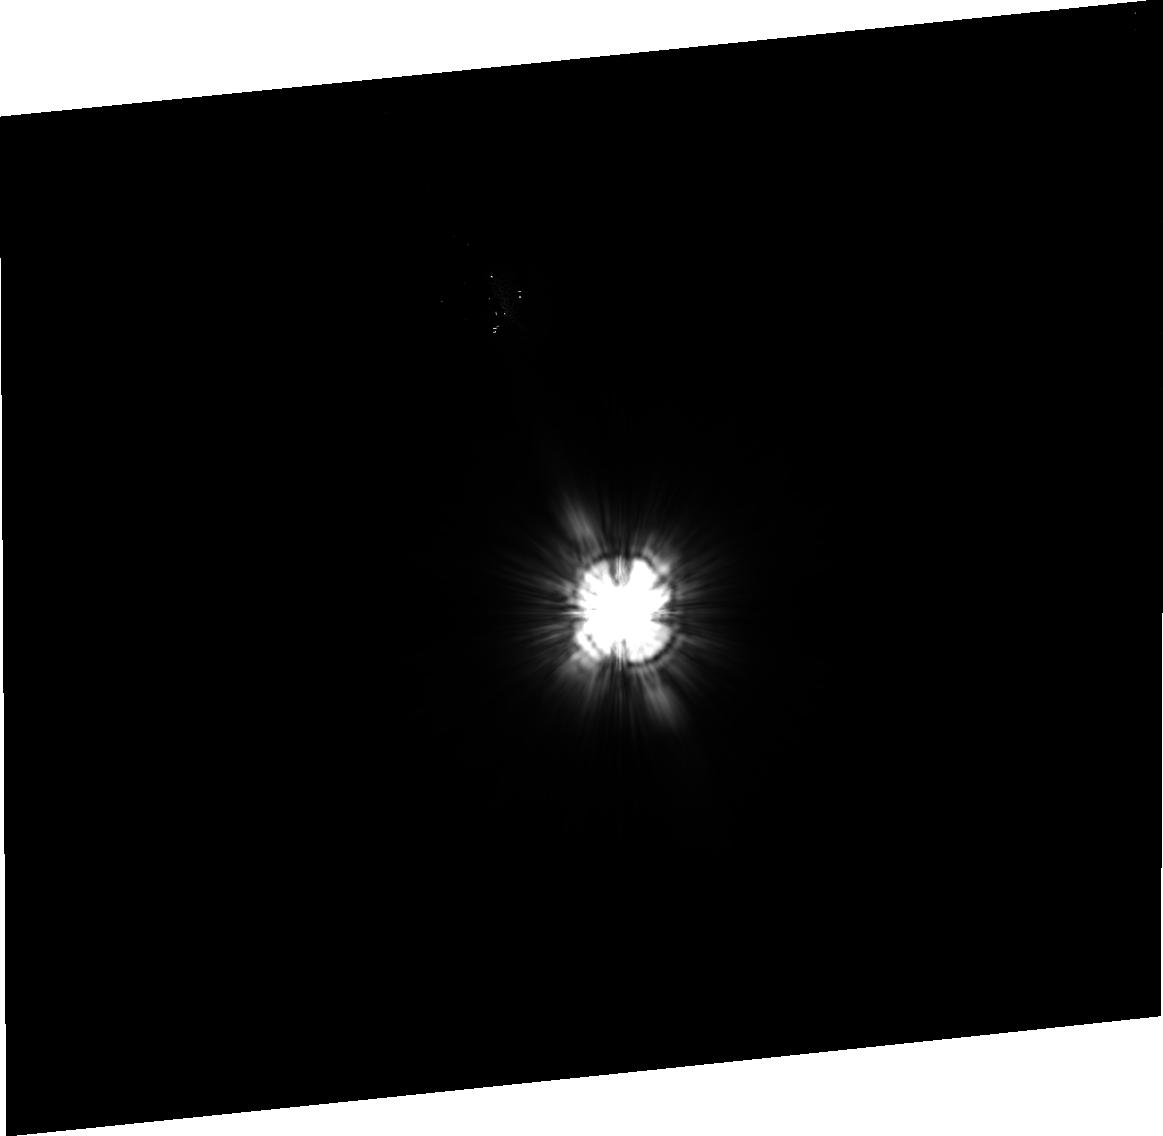
Target: HD-145570. Instrument: ACS/HRC. Filter: F606W. Exposure: 15 min. Observation ID: j8e722040

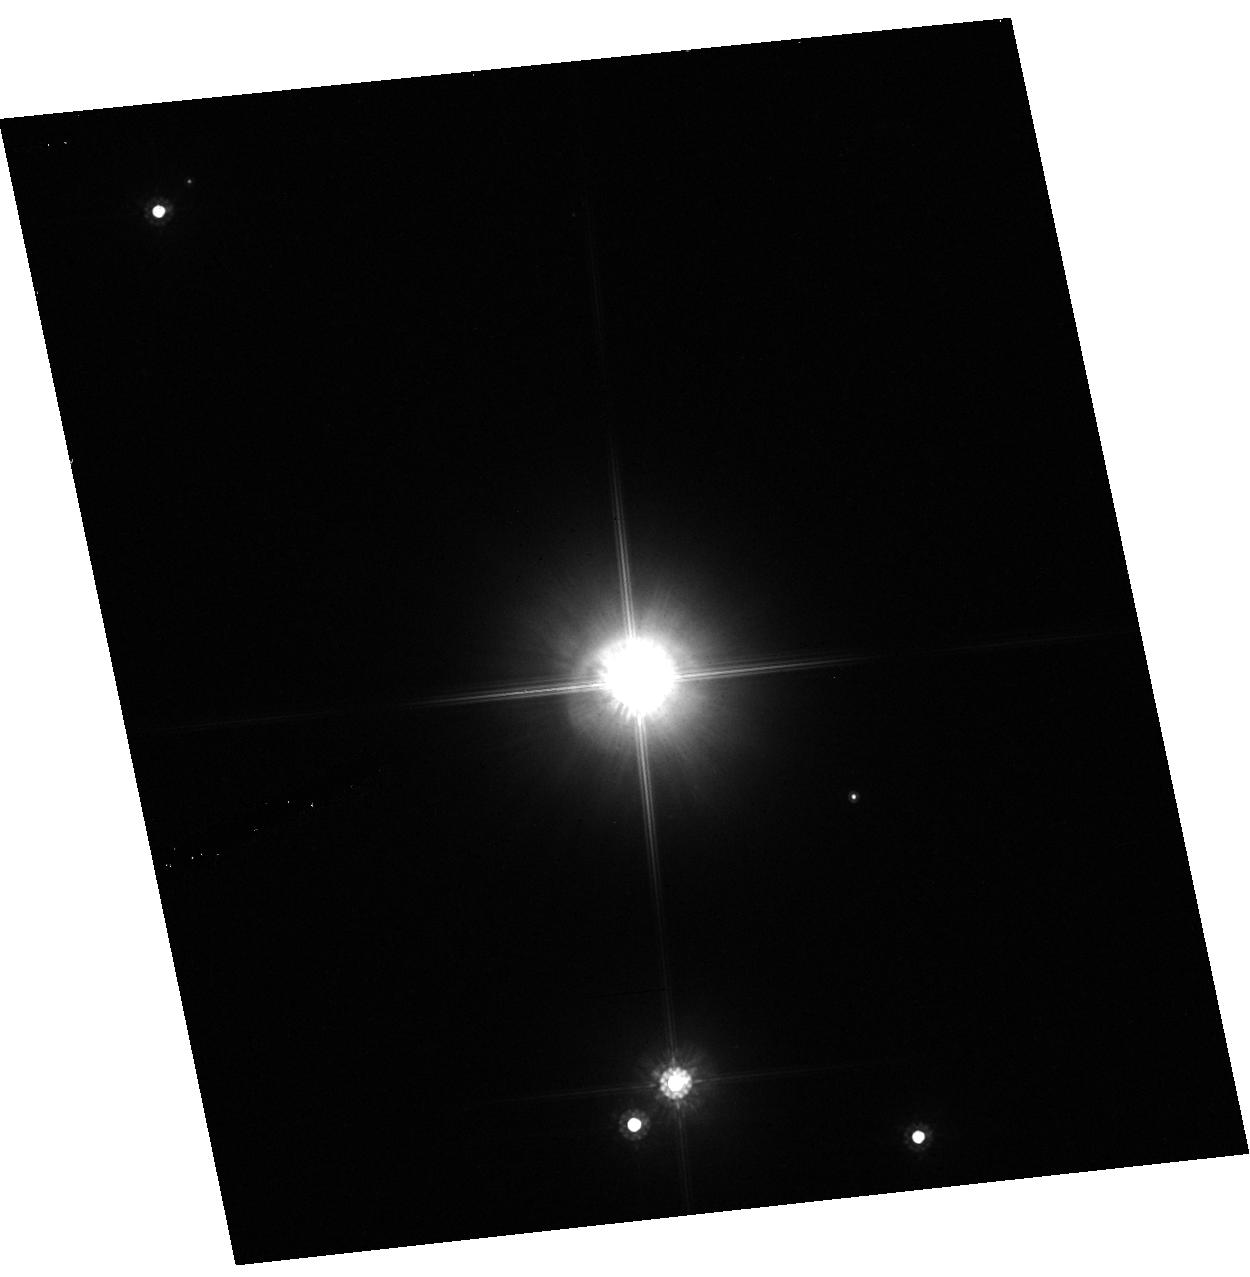
Target: GG-TAU. Instrument: ACS/HRC. Filter: F814W. Exposure: 9 min. Observation ID: hst_9295_06_acs_hrc_f814w_j8e706

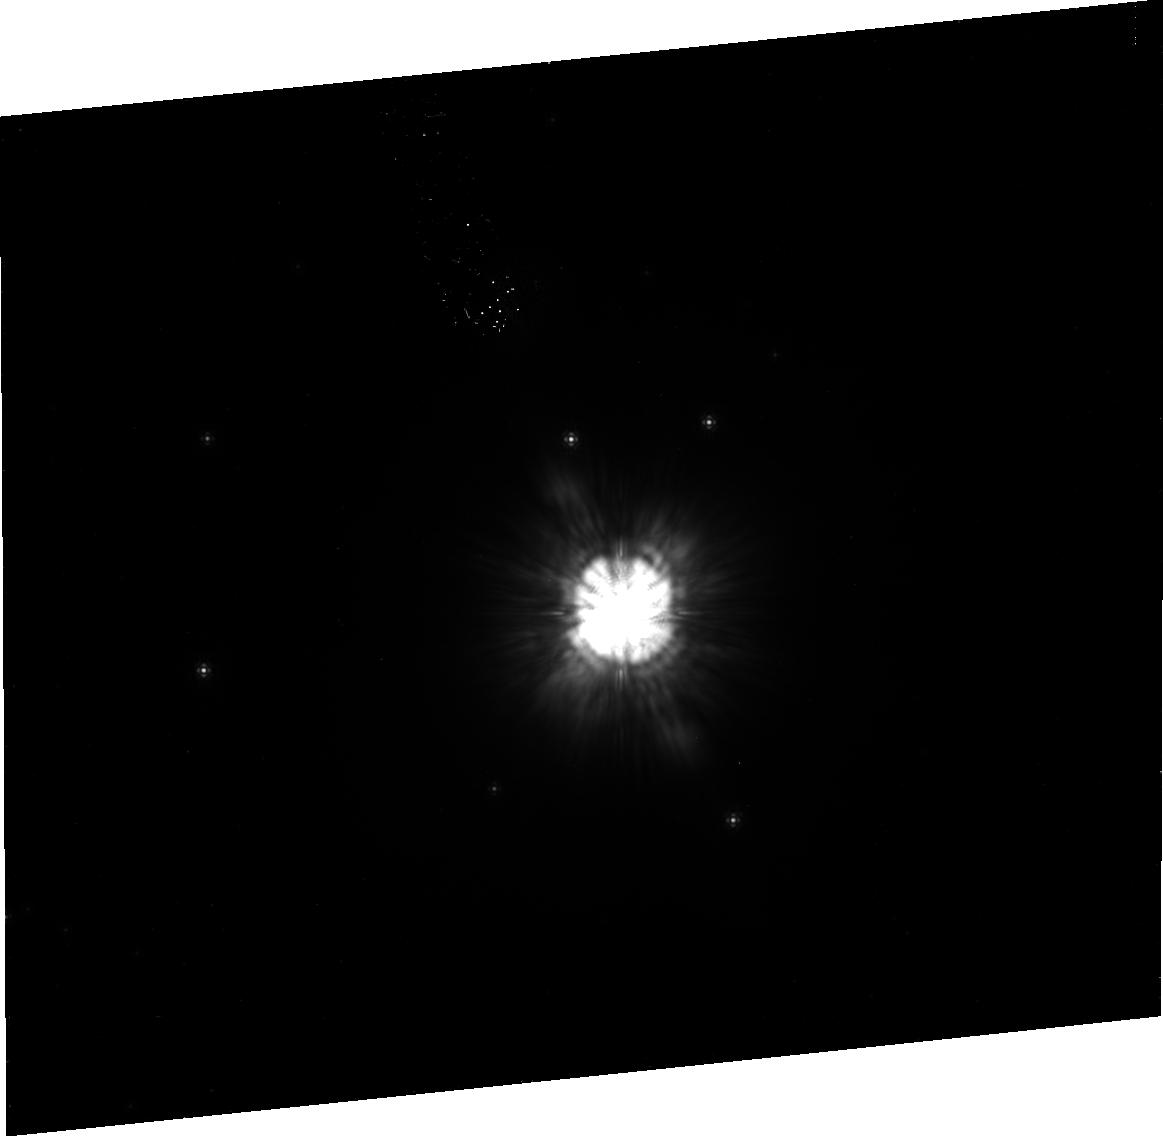
Target: HD-100546. Instrument: ACS/HRC. Filter: F814W. Exposure: 39 min. Observation ID: j8e730020

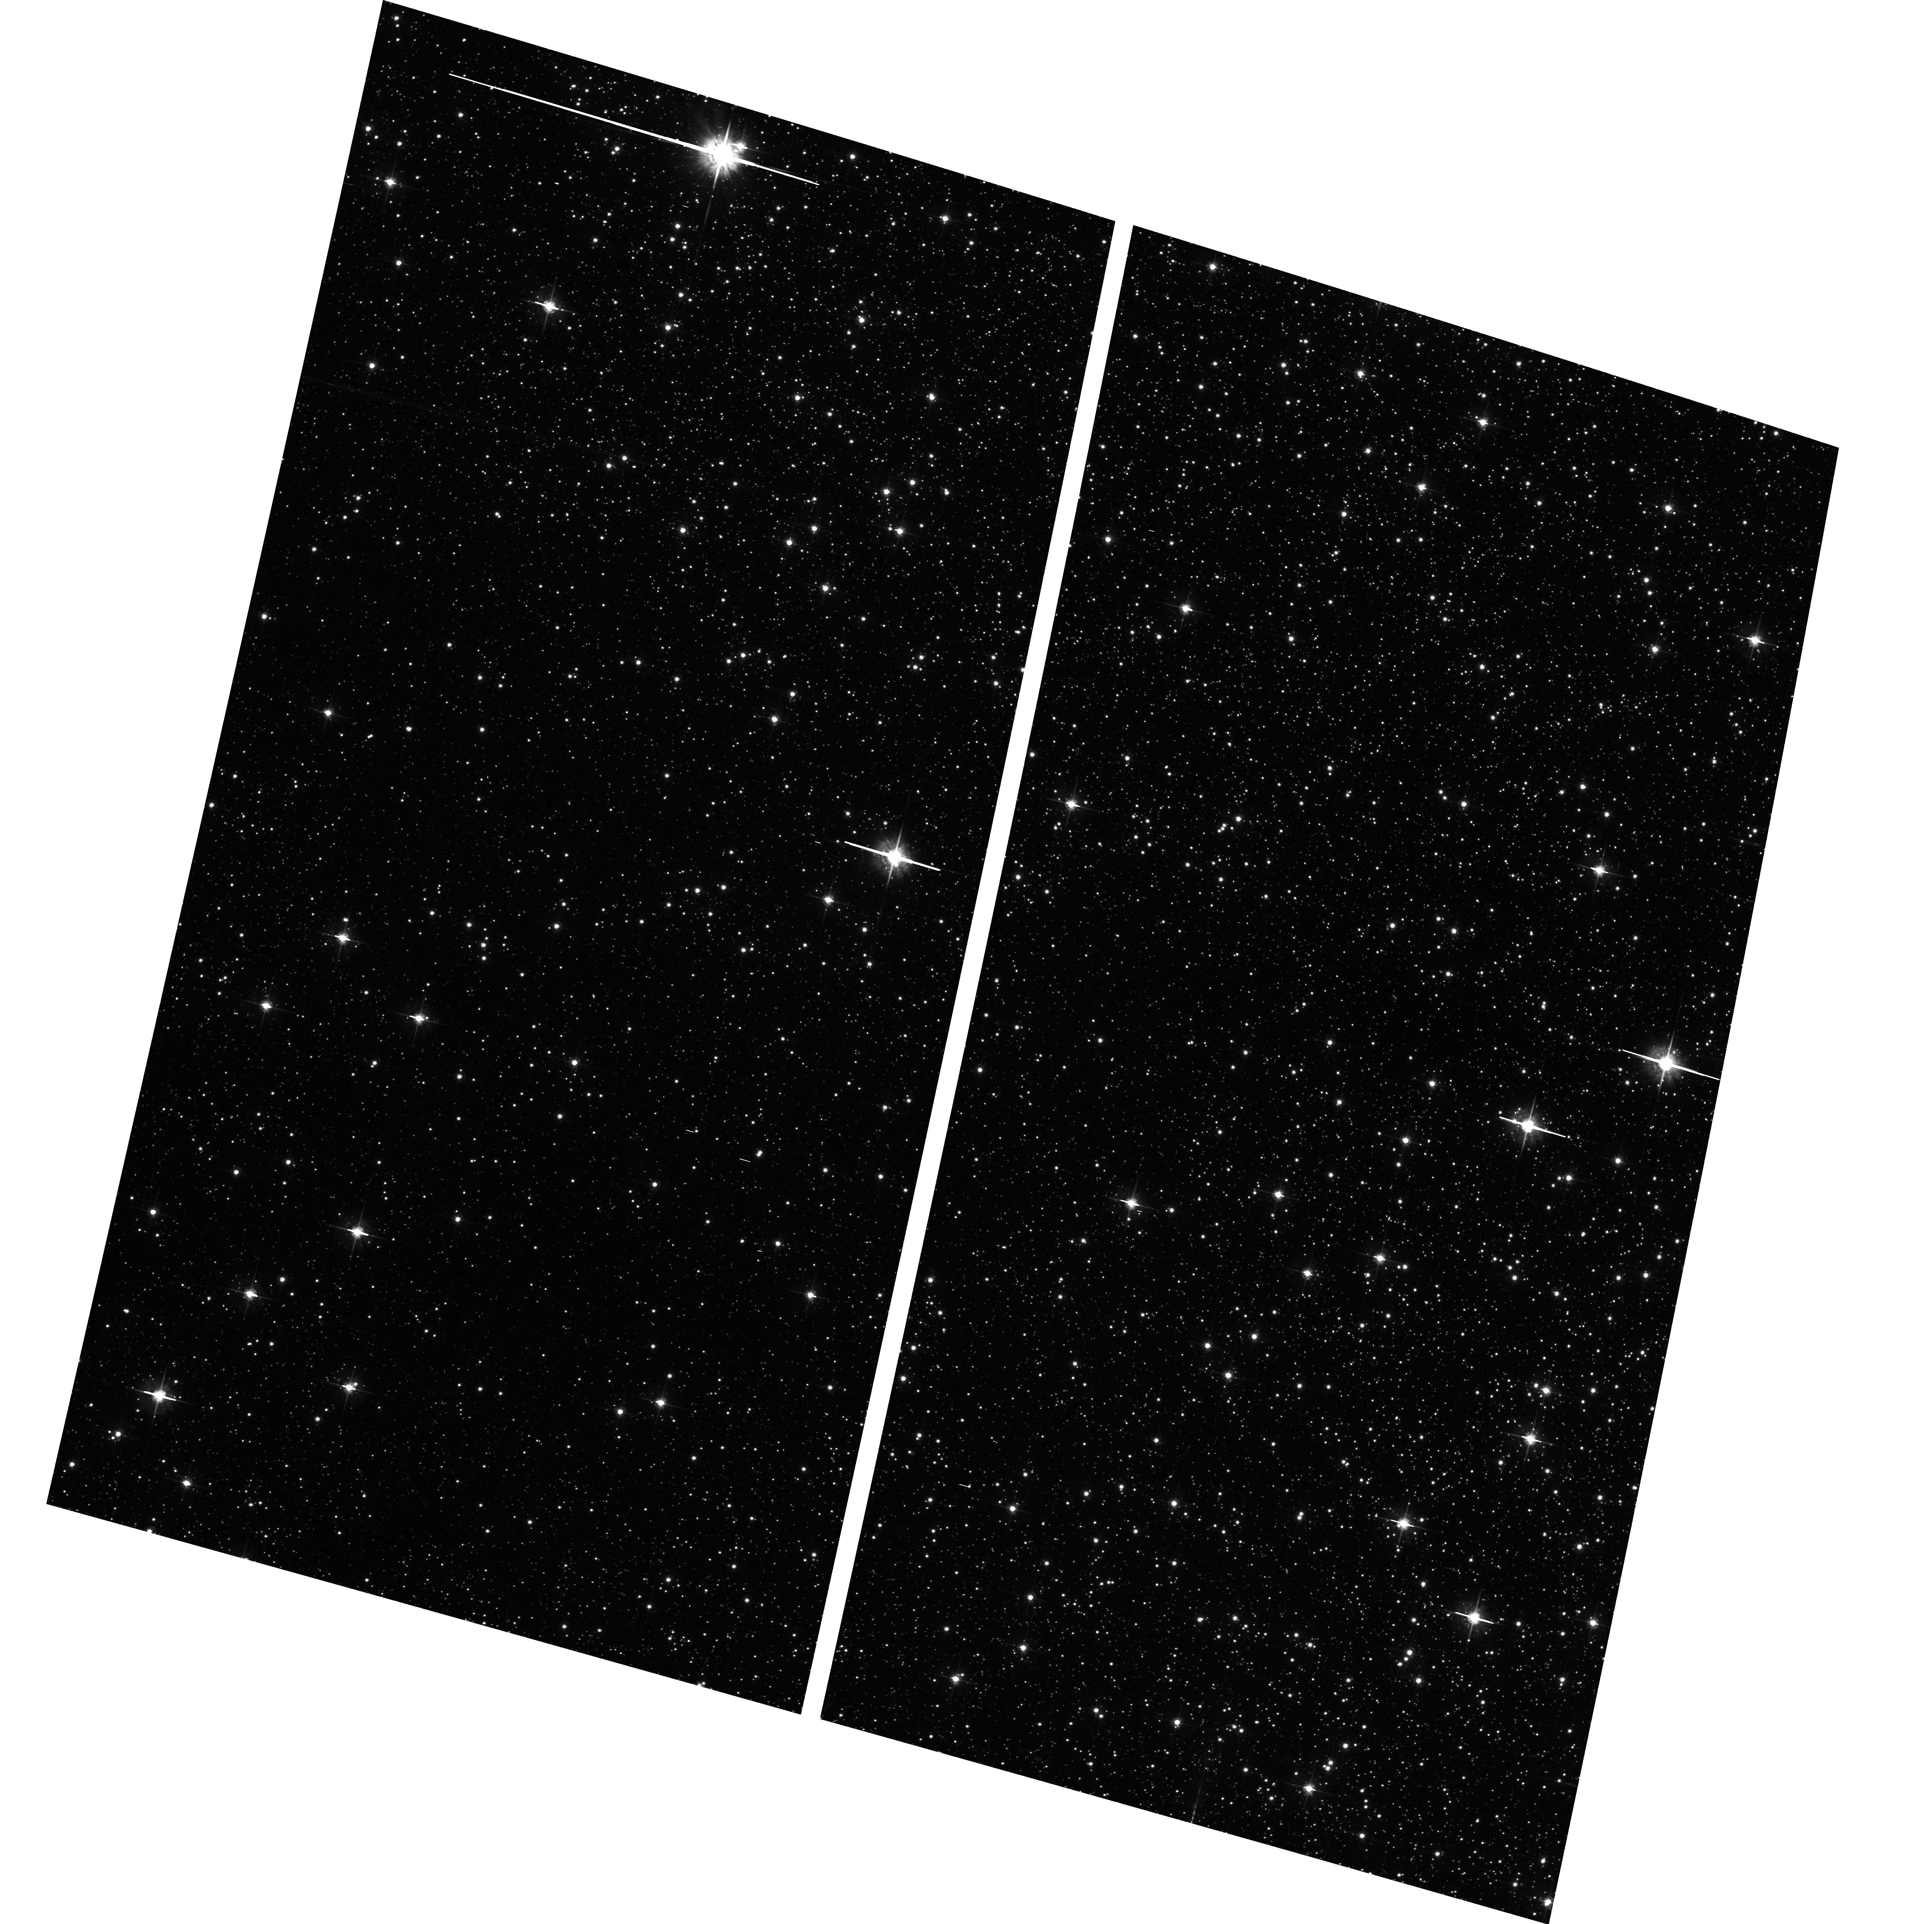
Target: field at RA 269.089°, Dec -21.956°. Instrument: ACS/WFC. Filter: F625W. Exposure: 34 min. Observation ID: hst_9295_20_acs_wfc_f625w_j8e720

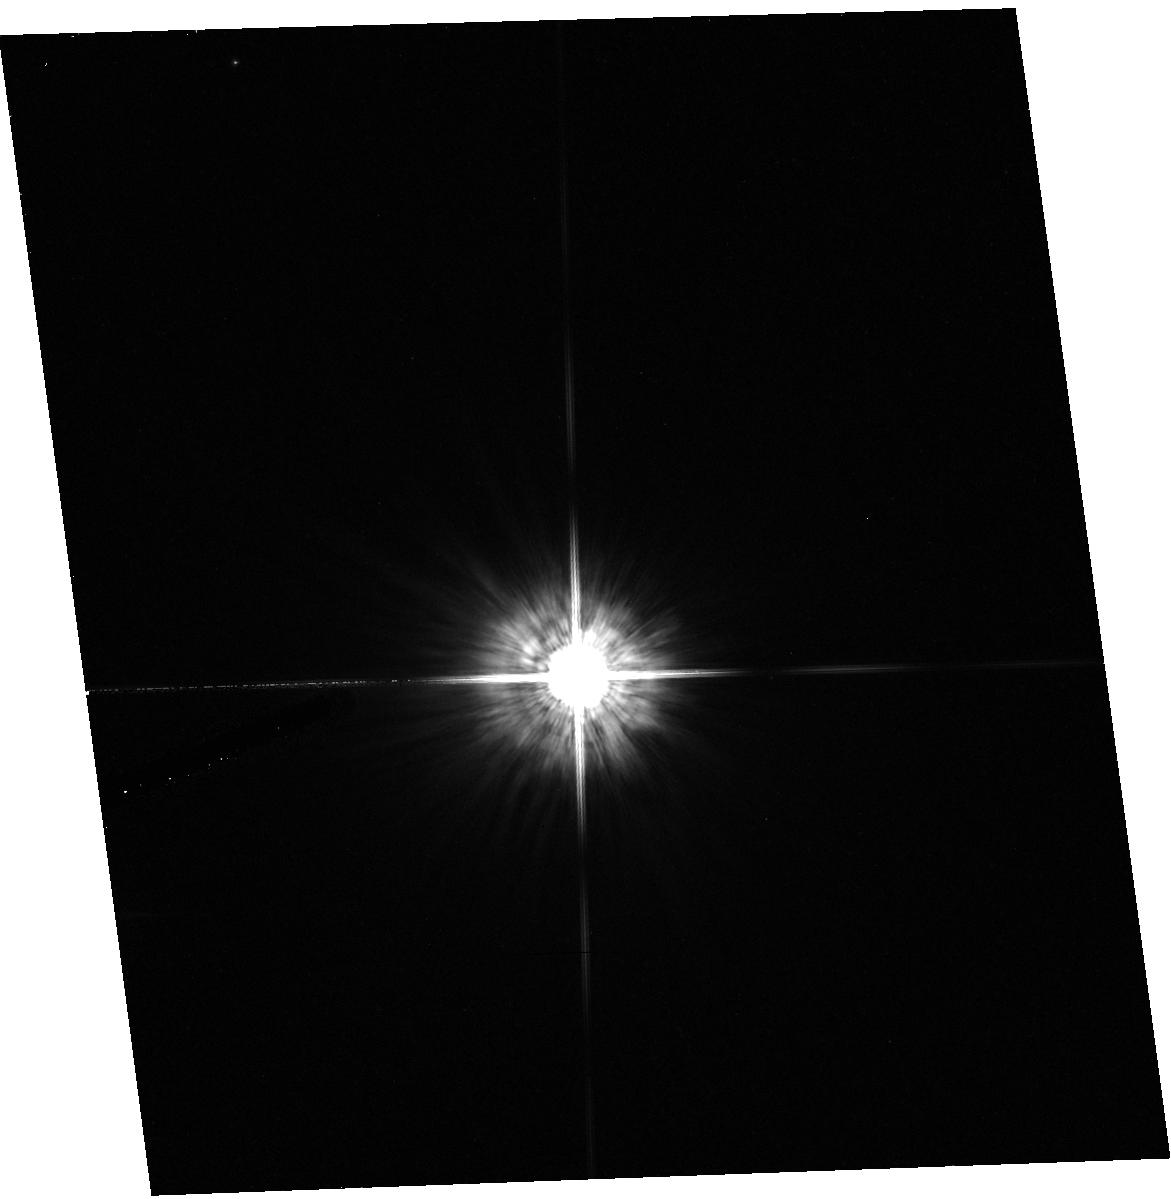
Target: HD260655. Instrument: ACS/HRC. Filter: F555W. Exposure: 17 min. Observation ID: hst_9295_07_acs_hrc_f555w_j8e707

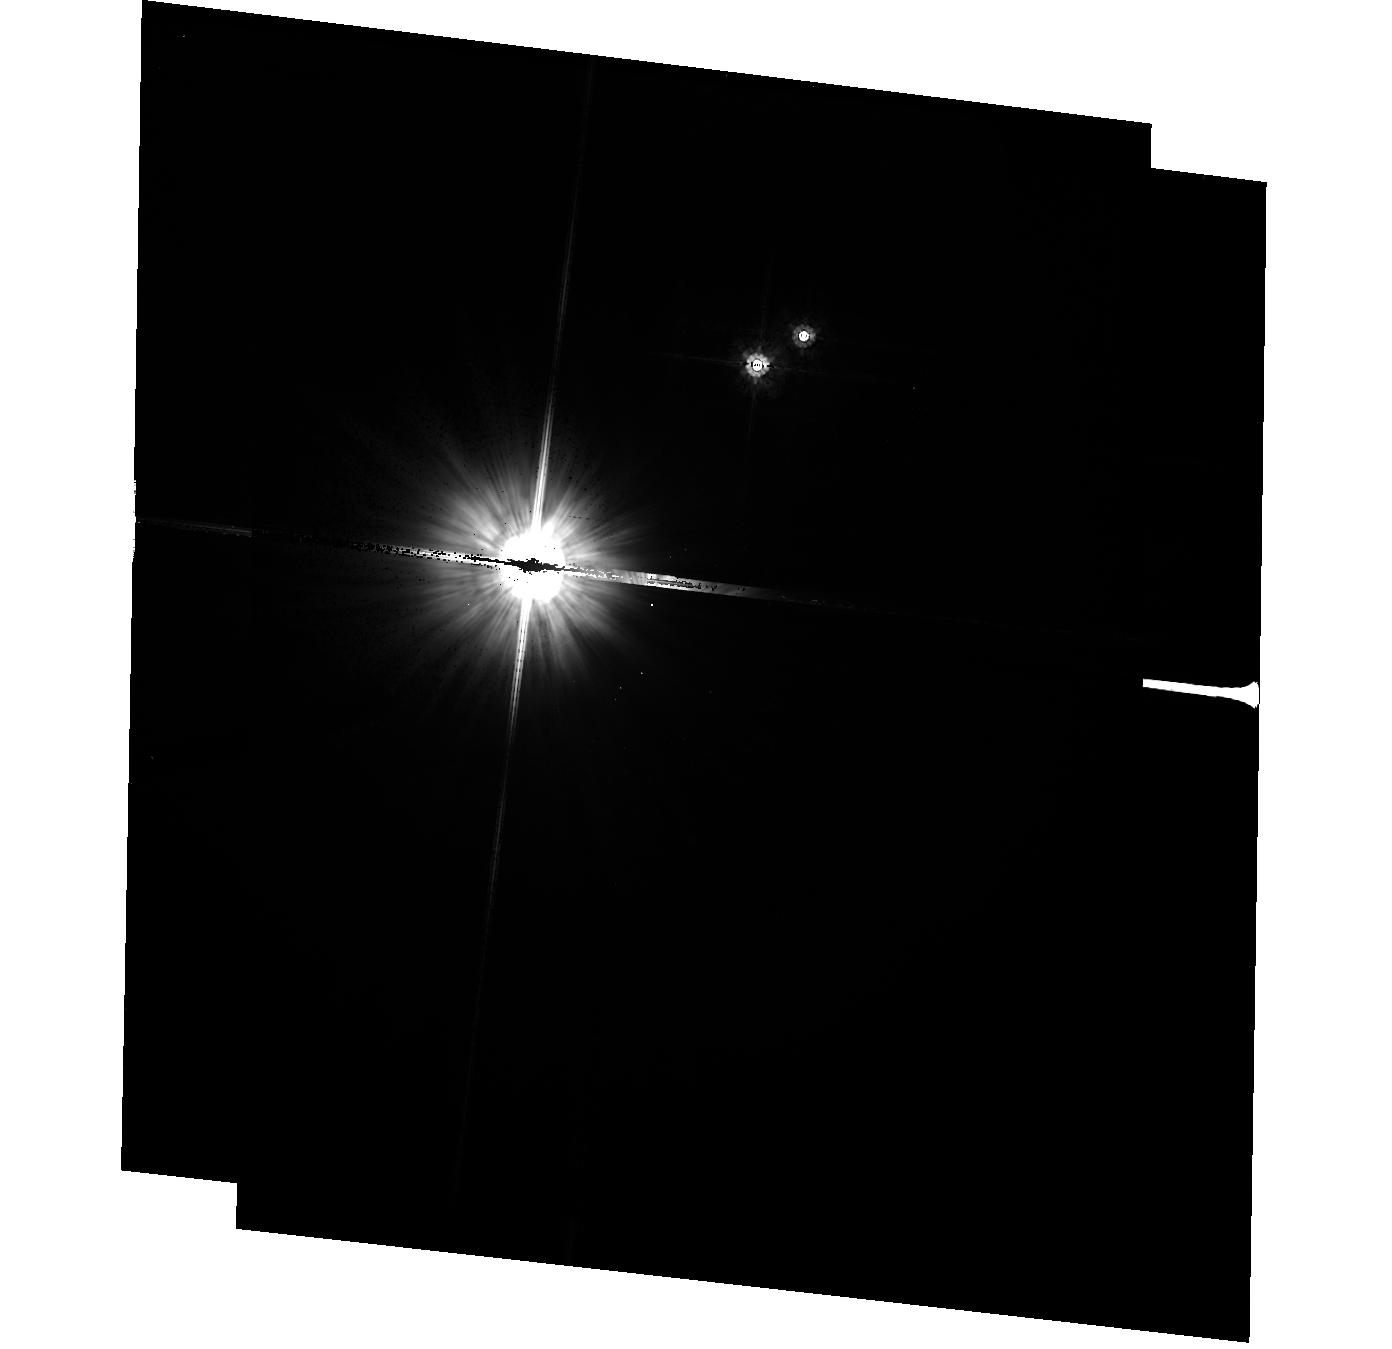
Target: HD-141569. Instrument: ACS/HRC. Filter: F606W. Exposure: 23 min. Observation ID: hst_9295_10_acs_hrc_f606w_j8e710

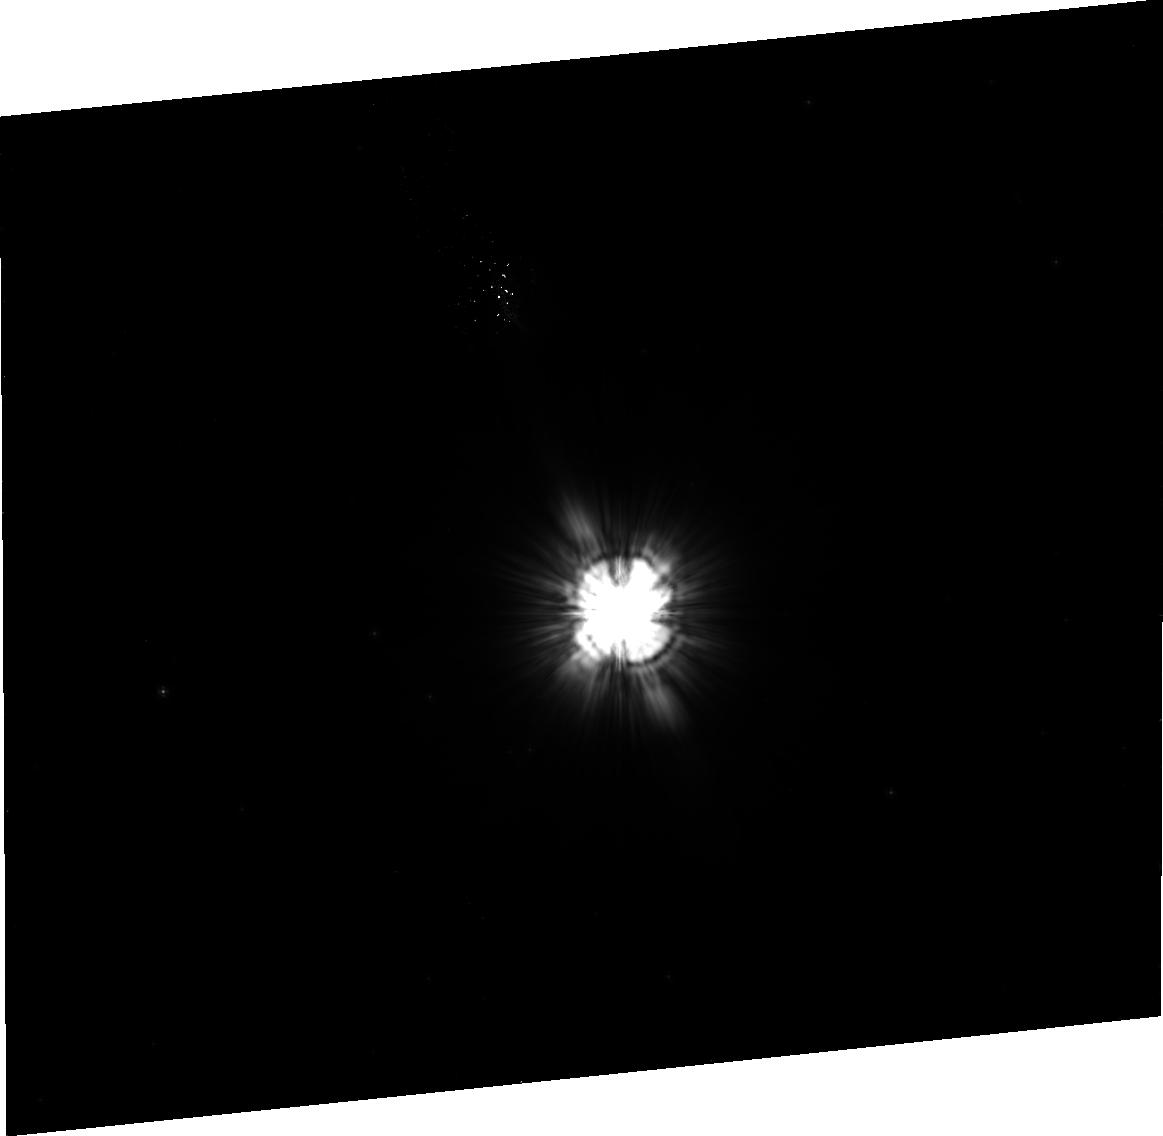
Target: HD-163296. Instrument: ACS/HRC. Filter: F606W. Exposure: 39 min. Observation ID: j8e720040

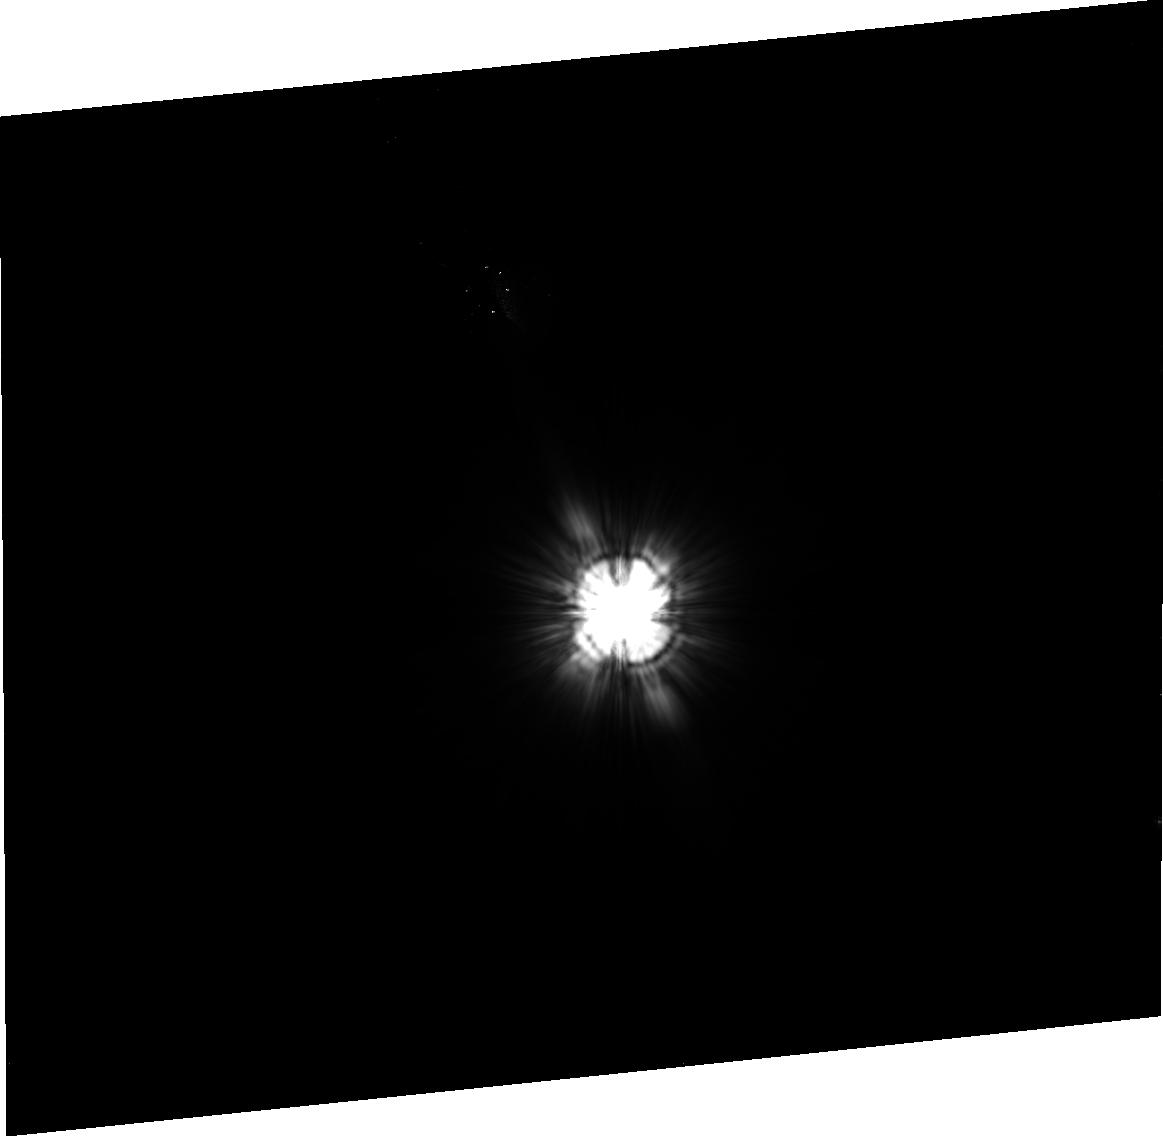
Target: HD-129433. Instrument: ACS/HRC. Filter: F606W. Exposure: 17 min. Observation ID: j8e732040

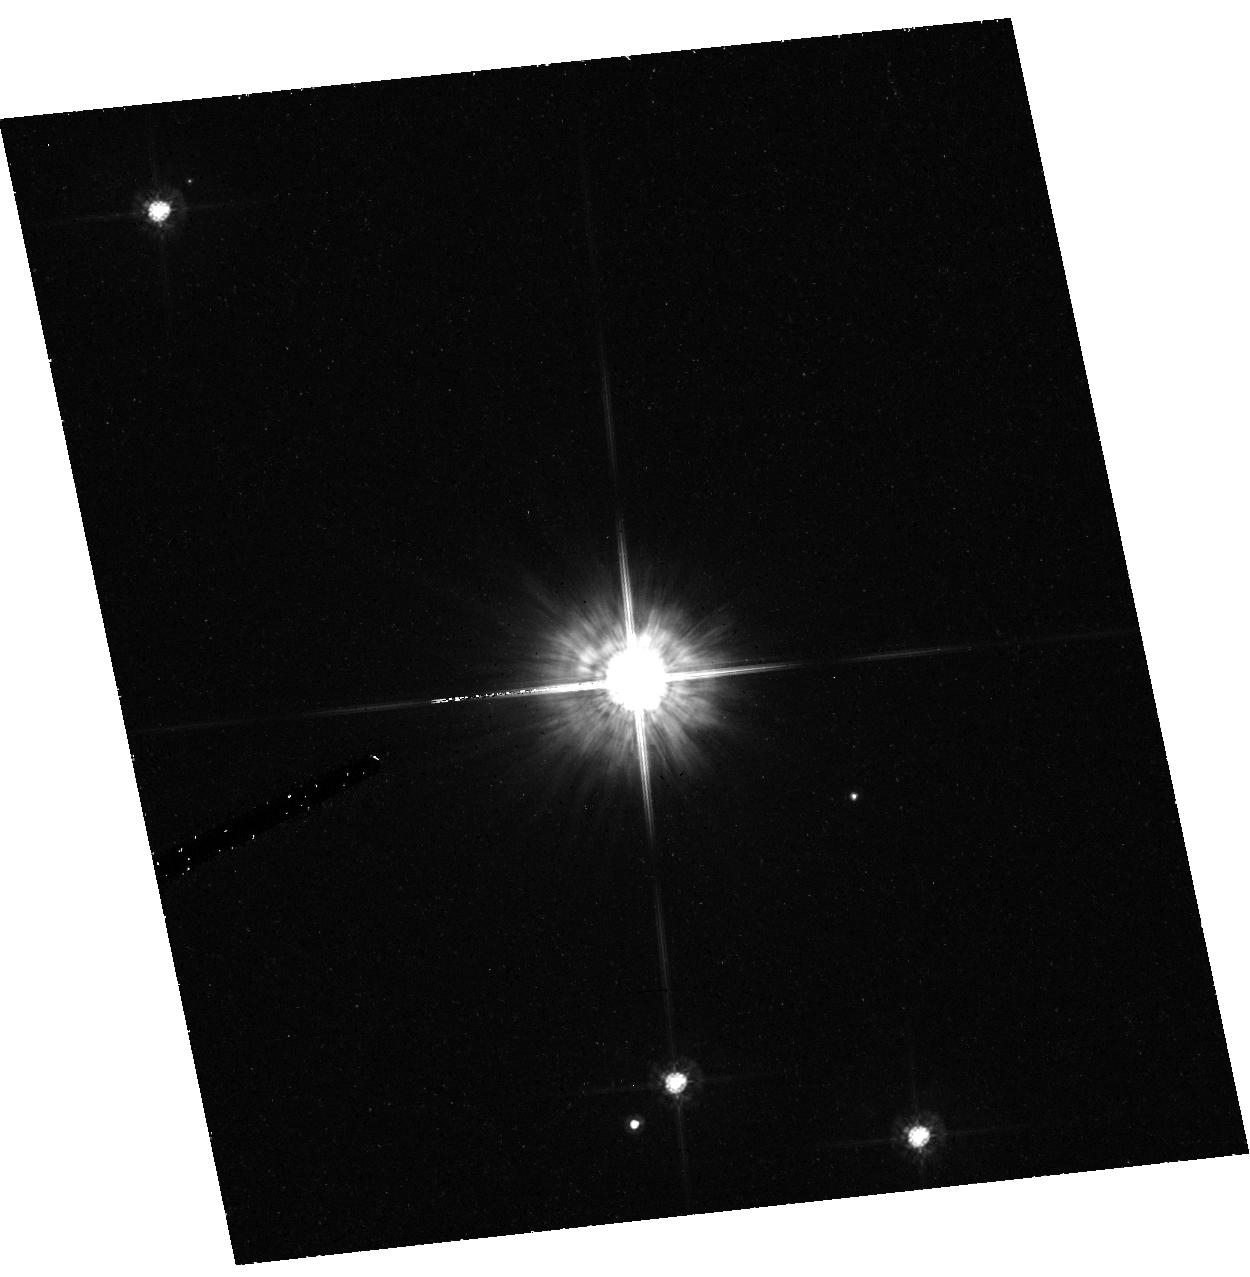
Target: GG-TAU. Instrument: ACS/HRC. Filter: F555W. Exposure: 1.1 h. Observation ID: hst_9295_06_acs_hrc_f555w_j8e706

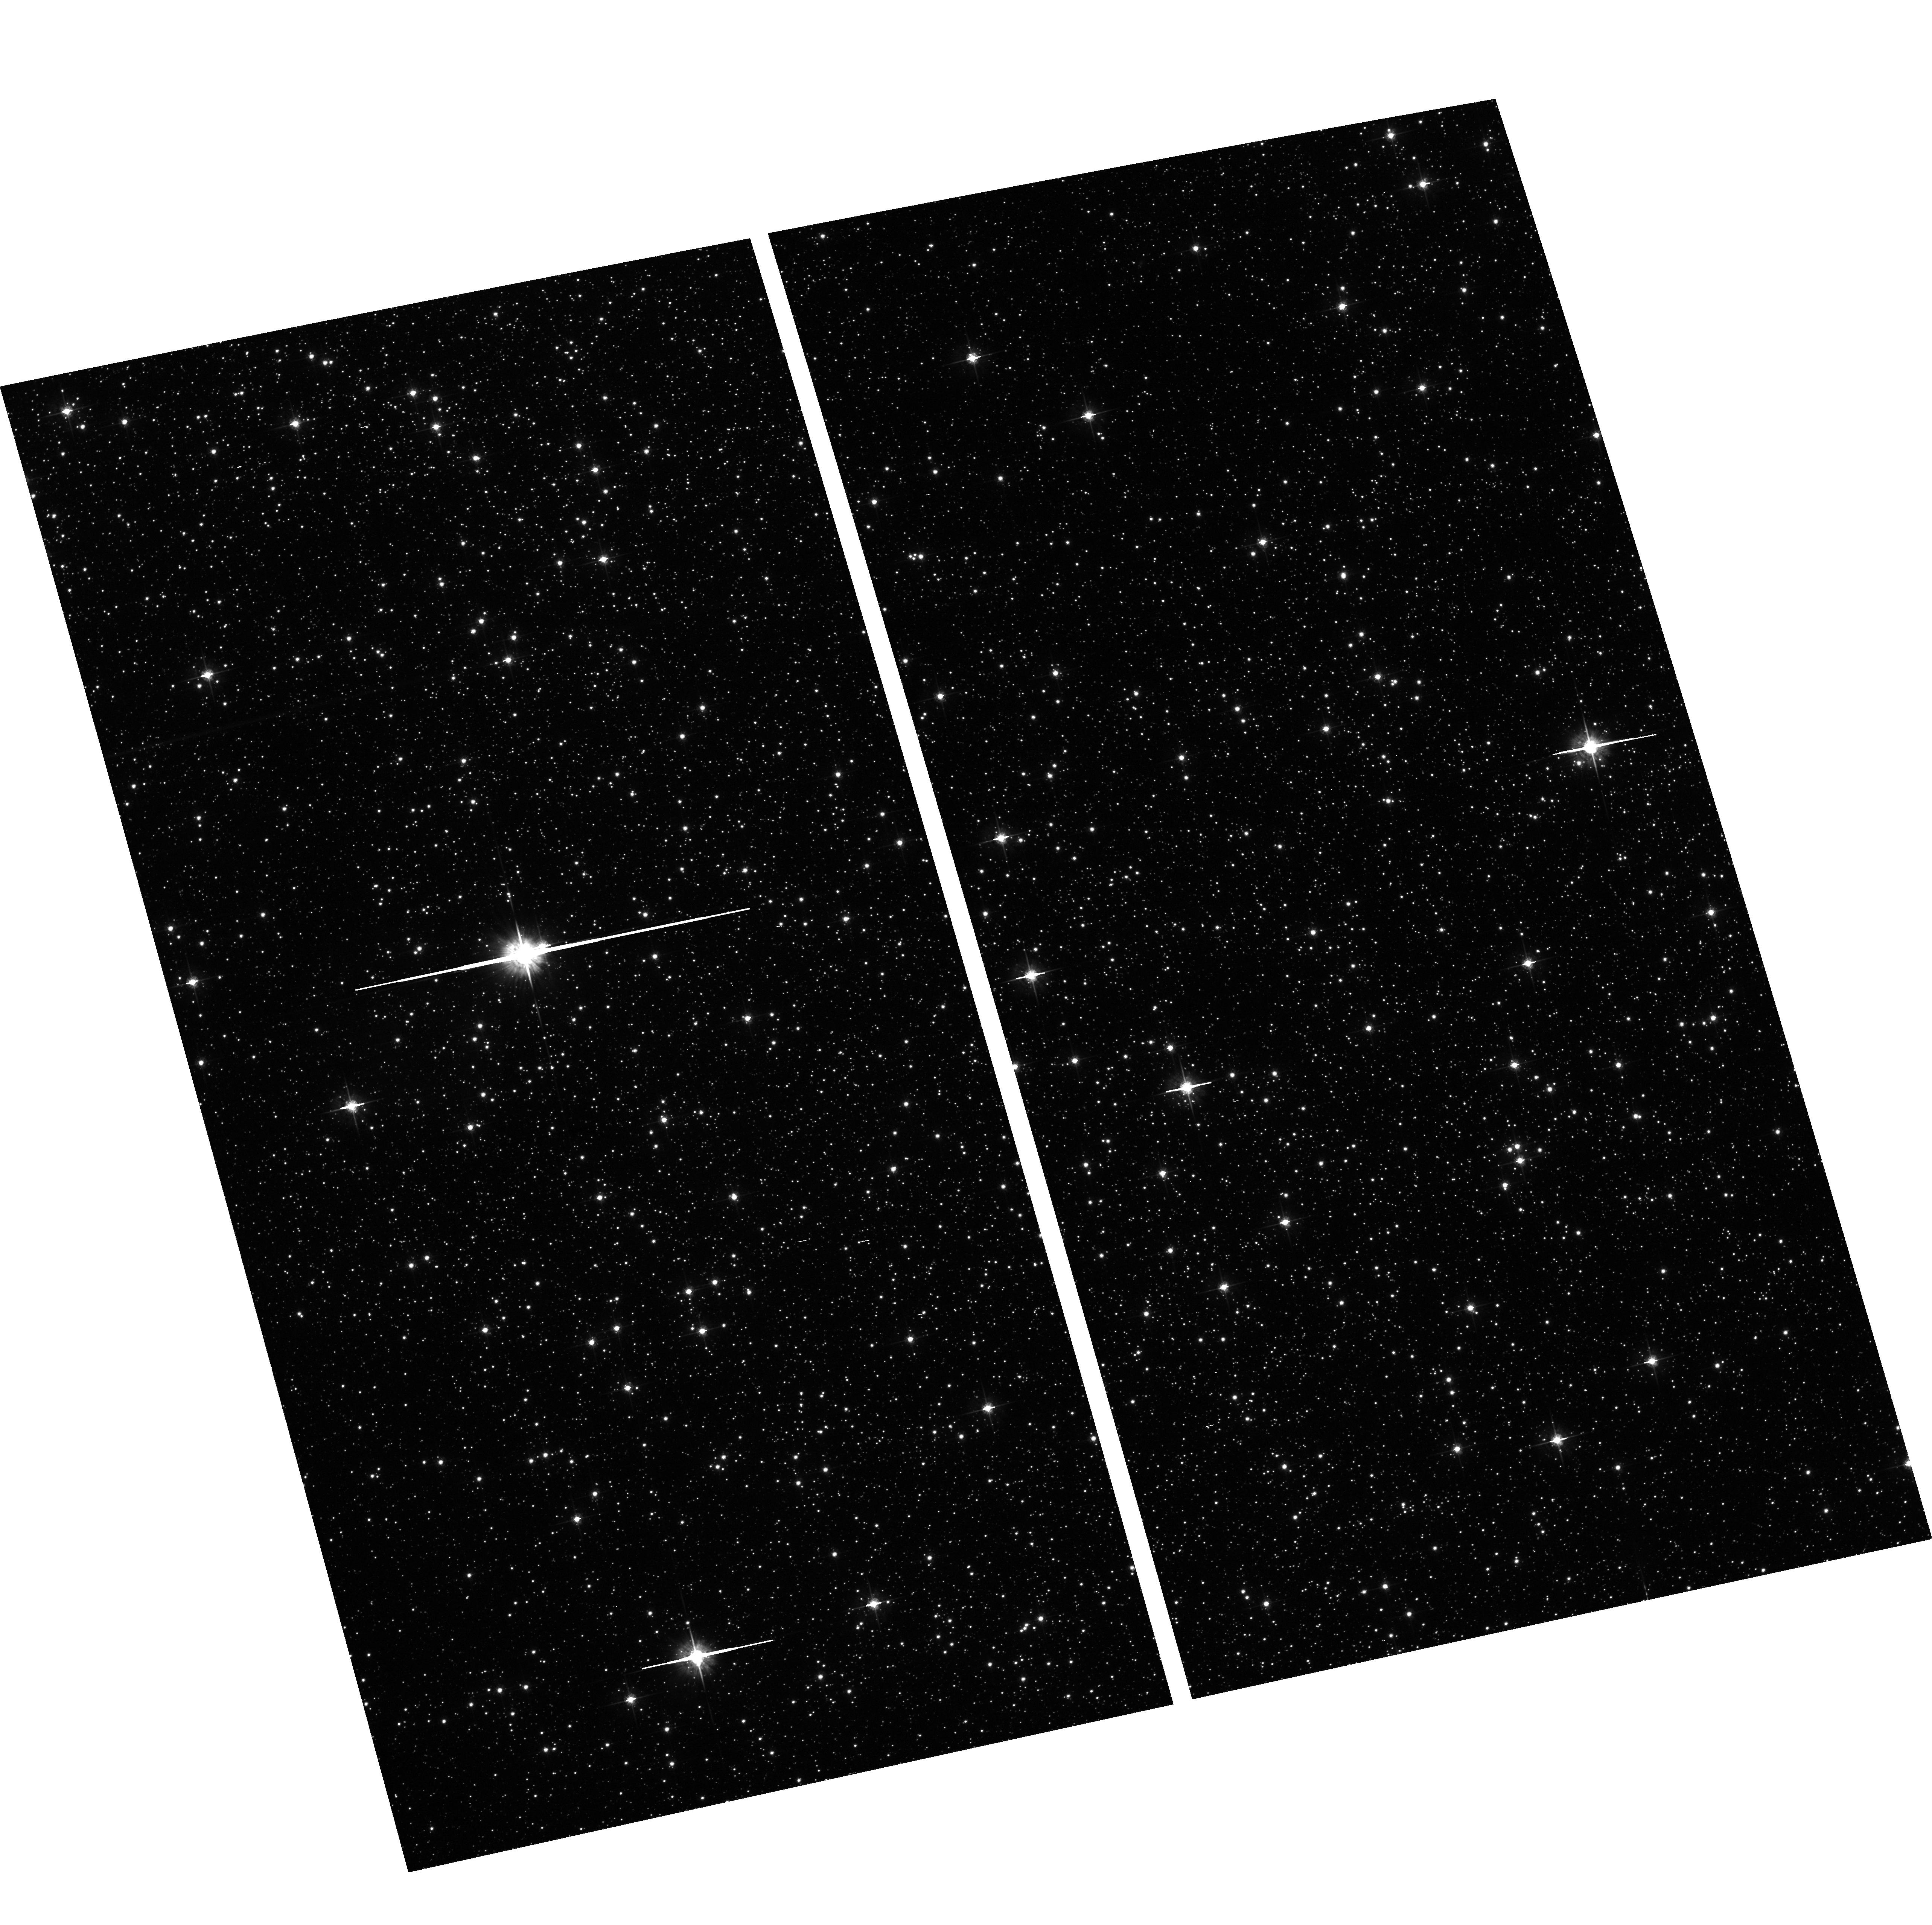
Target: field at RA 269.089°, Dec -21.956°. Instrument: ACS/WFC. Filter: F625W. Exposure: 34 min. Observation ID: hst_9295_21_acs_wfc_f625w_j8e721

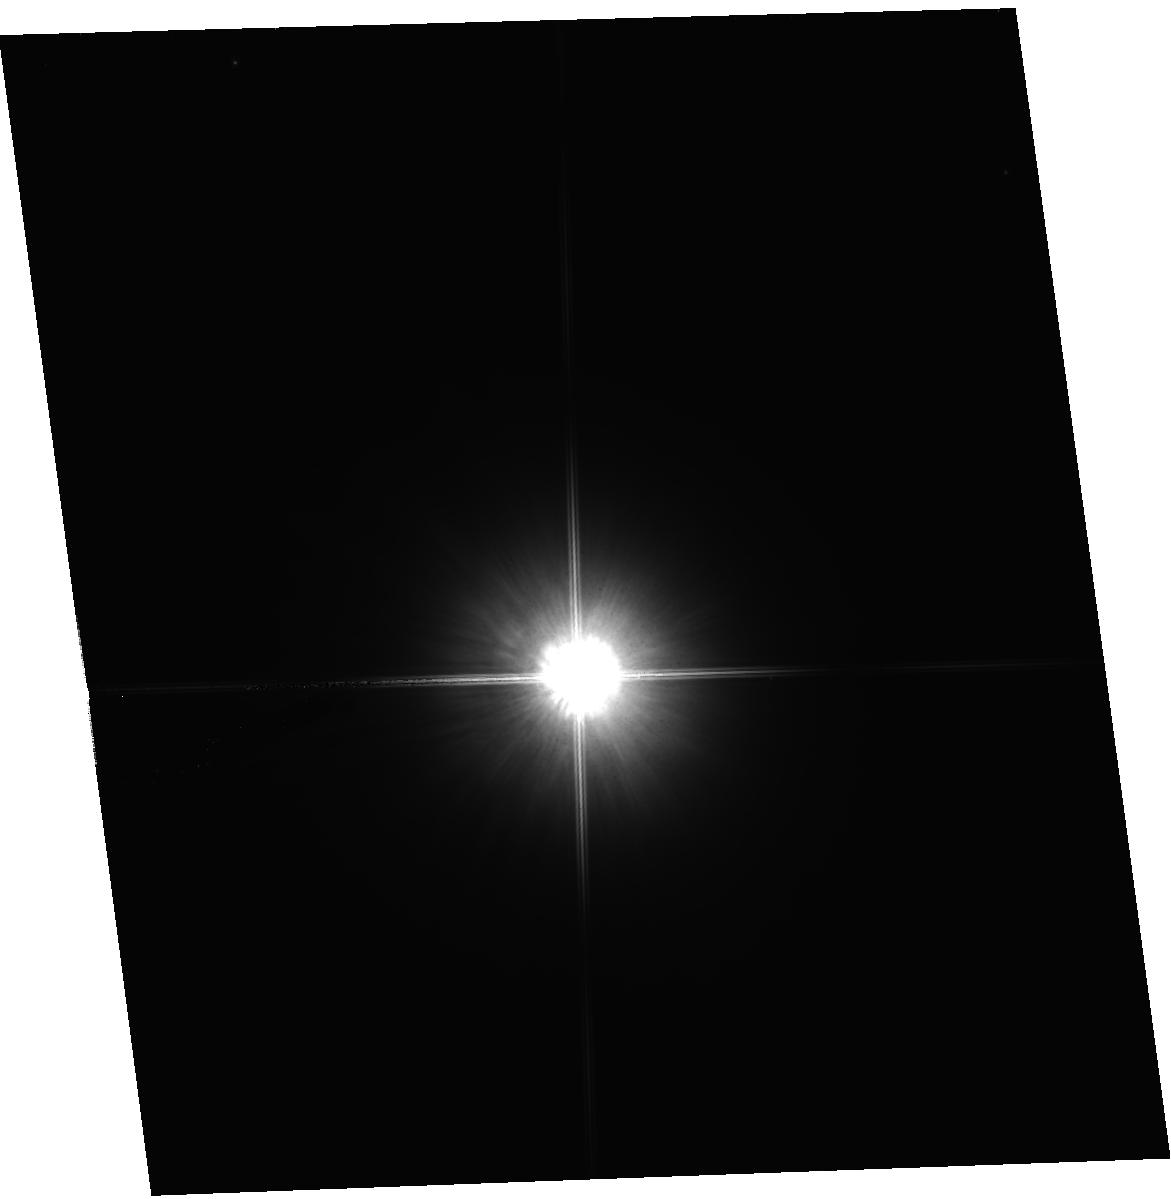
Target: HD260655. Instrument: ACS/HRC. Filter: F814W. Exposure: 50 min. Observation ID: hst_9295_07_acs_hrc_f814w_j8e707

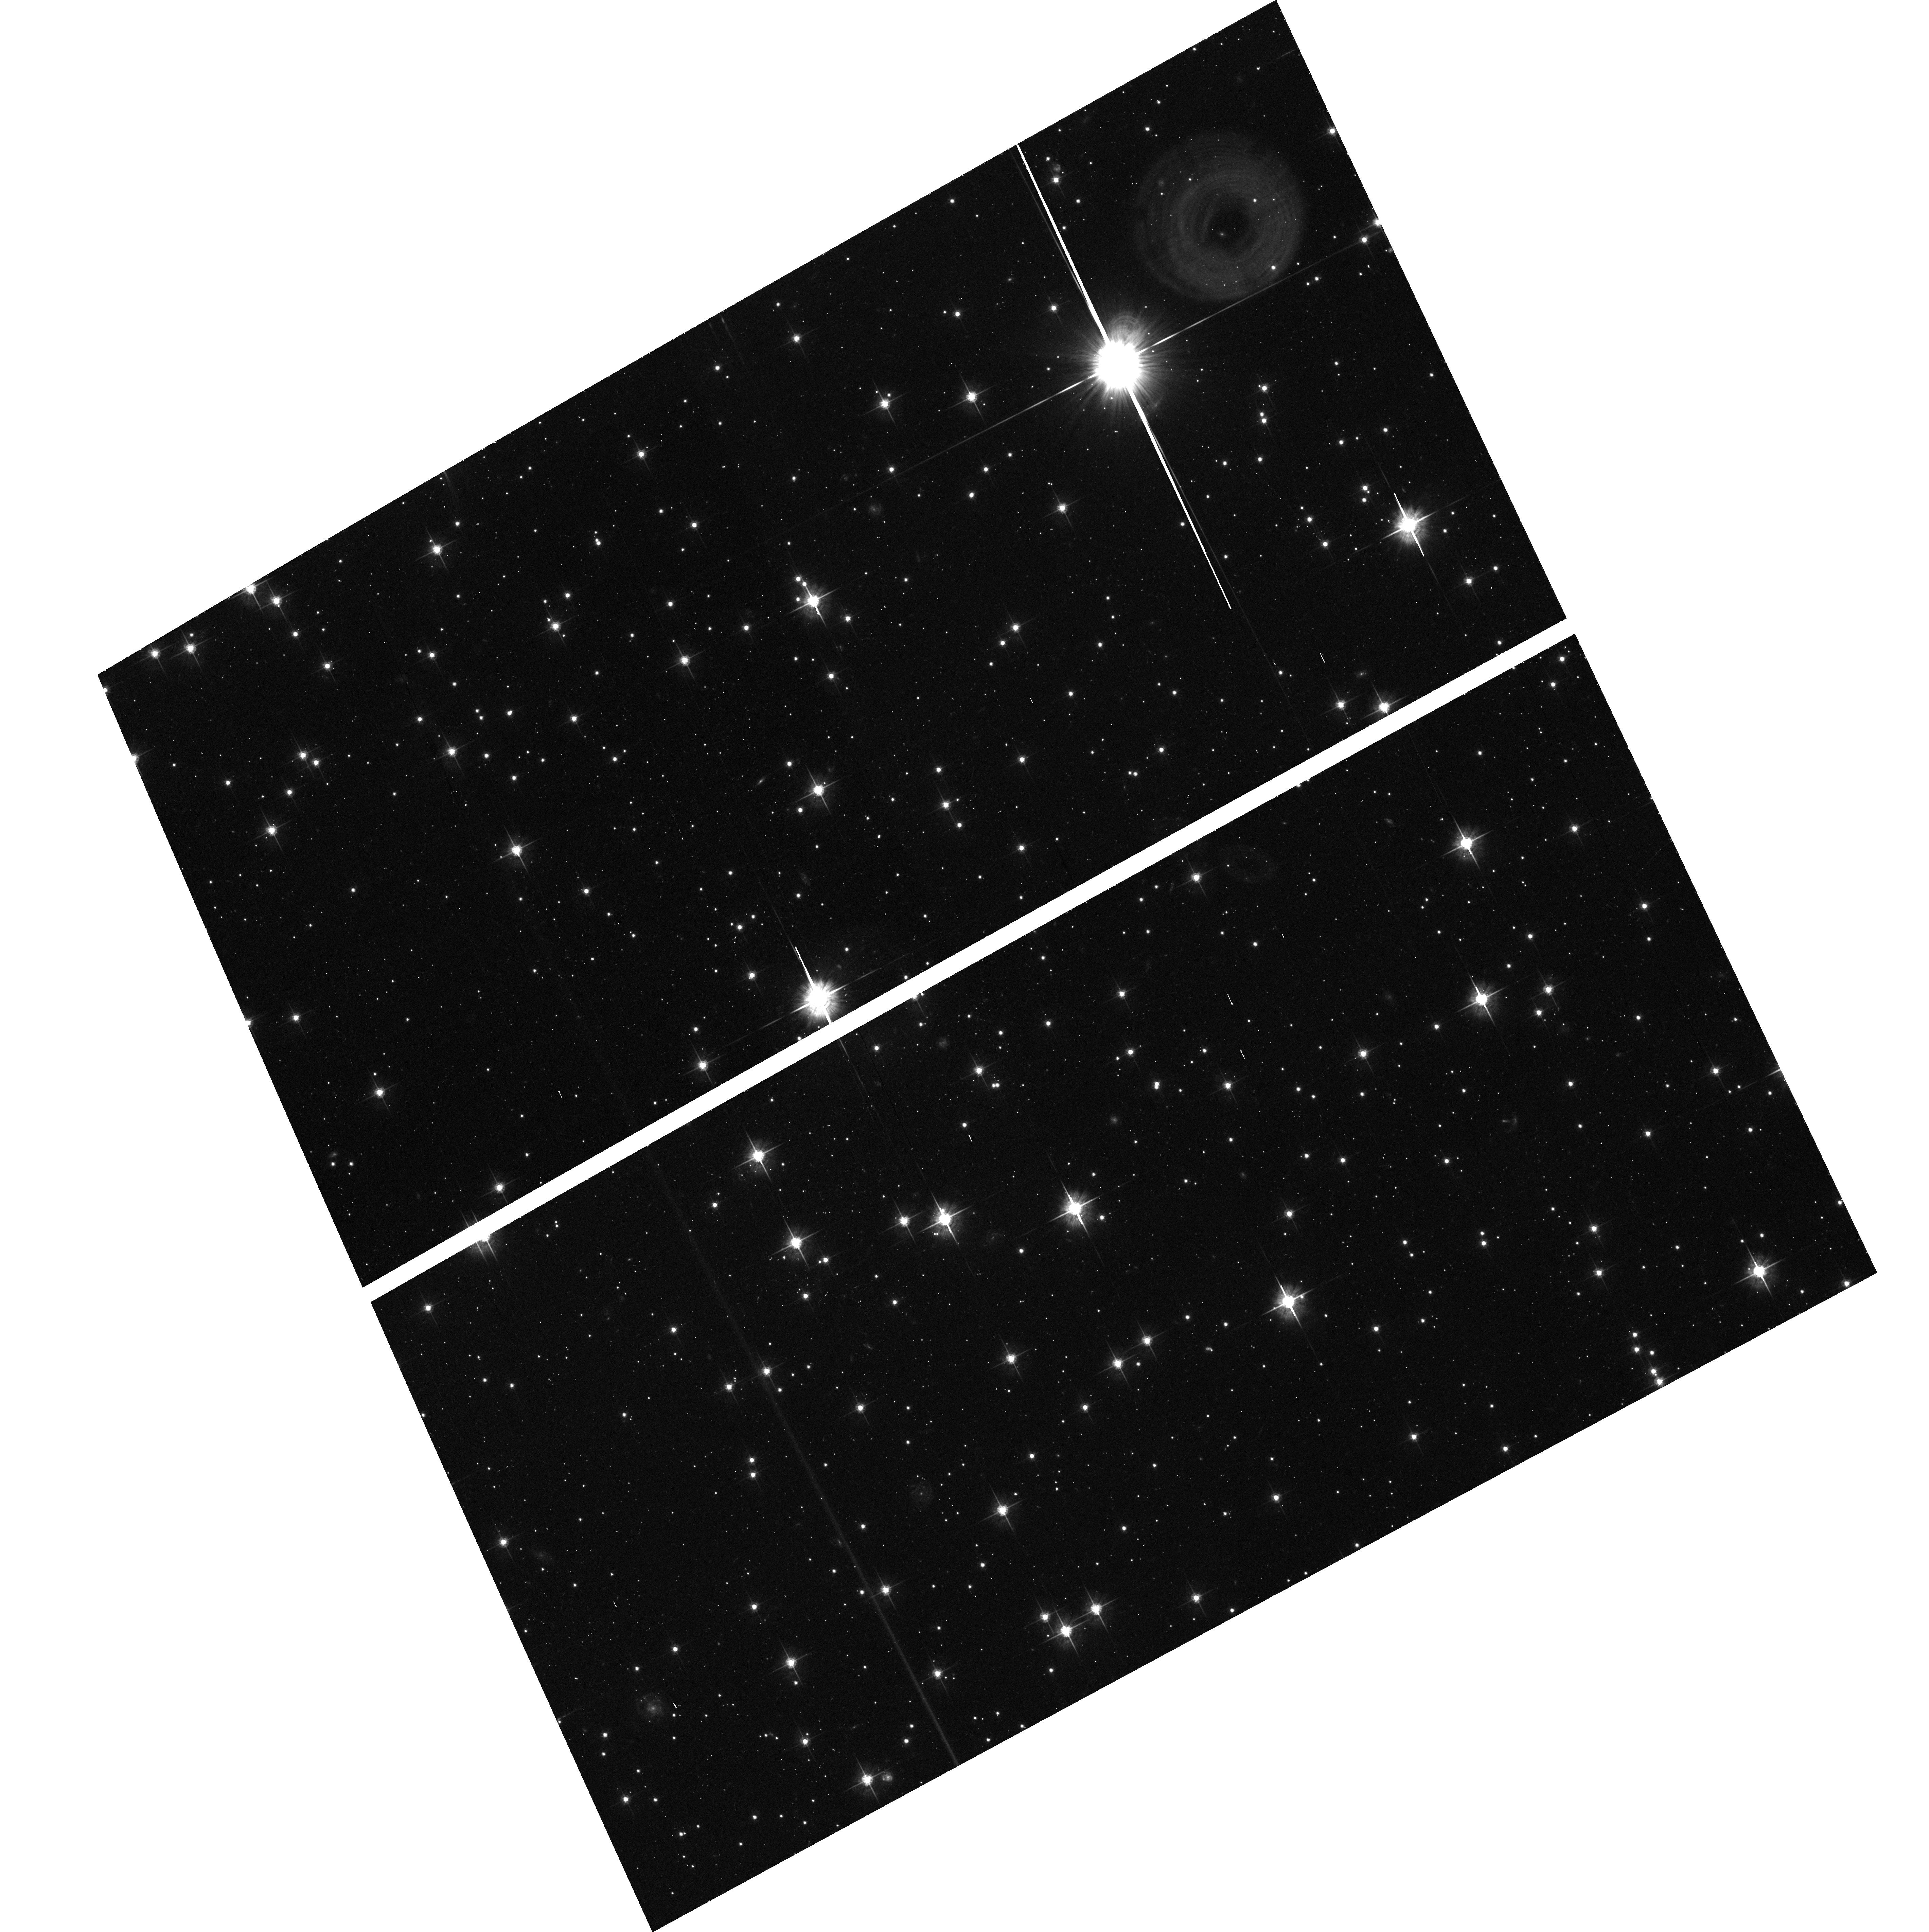
Target: field at RA 173.356°, Dec -70.195°. Instrument: ACS/WFC. Filter: F625W. Exposure: 39 min. Observation ID: hst_9295_31_acs_wfc_f625w_j8e731

Coronagraphic search for disks around nearby stars (PI: Ford, Holland)

We will use the coronagraphic and imaging modes of the High Resolution camera to study of the role of circumstellar disks in planetary system formation over timescales of ~1-1000 Myr. Our targets comprise pre Main-Sequence (MS) and MS stars, selected by infrared excess, and targets selected from SIRTF surveys. Some targets, like Beta Pictoris have debris disks that have been detected at optical or near-IR wavelengths, while others have disks inferred from mid-IR or ISO observations. We will obtain multicolor images of each target's circumstellar environment for the purpose of (1) detecting and characterizing disk morphologies over all scales (including warps and regions of enhanced or depleted density), and (2) seeking evidence of embedded planets. Direct and occulted images will be recorded for studying the disks within 2 arcseconds of these targets; the coronagraph will be used to image the outer regions of the disks. Together with existing infrared observations, we will provide constraints on the sizes, distribution, and composition of dust grains.